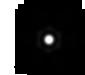
Target: V-GQ-LUP. Instrument: MIRI. Filter: F2100W. Exposure: 2 min. Observation ID: jw06739-o003_t001_miri_f2100w-sub64

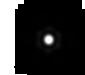
Target: V-RY-Lup. Instrument: MIRI. Filter: F2100W. Exposure: 2 min. Observation ID: jw06739-o004_t002_miri_f2100w-sub64

GQ Lup unveiled: Probing the Evolution of a Circumplanetary Disk (PI: Cugno, Gabriele)

GQ Lup hosts a well-known accreting 10-30 MJ companion that interacts with the surrounding circumstellar disk. The companion has been confirmed to harbor a circumplanetary disk (CPD), offering a unique opportunity for comprehensive study across a wide range of wavelengthsfrom the near- and mid-infrared with JWST to radio frequencies with ALMA. This proposal aims to provide the first empirical insights into the physical properties of a CPD by leveraging observations from NIRSpec, MIRI, and ALMA Band 7. These observations, coupled with radiative transfer models, will be sensitive to the geometry of the CPD, the properties of its grains and the presence of pebbles in optically thick or thin configurations. Moreover, GQ Lup presents a rare chance to investigate planet-disk interactions. Notably, GQ Lup B stands as the sole directly imaged companion with a documented orbit which is interacting with its parent disk at a separation substantial enough to resolve the kinematic perturbations it imparts on the surrounding gas. Through high-resolution observations of 12CO and 13CO, we aim to validate and refine our current modelling of planet disk interaction. This is a joint ALMA-JWST program (ALMA PID: 2024.1.00780.S)